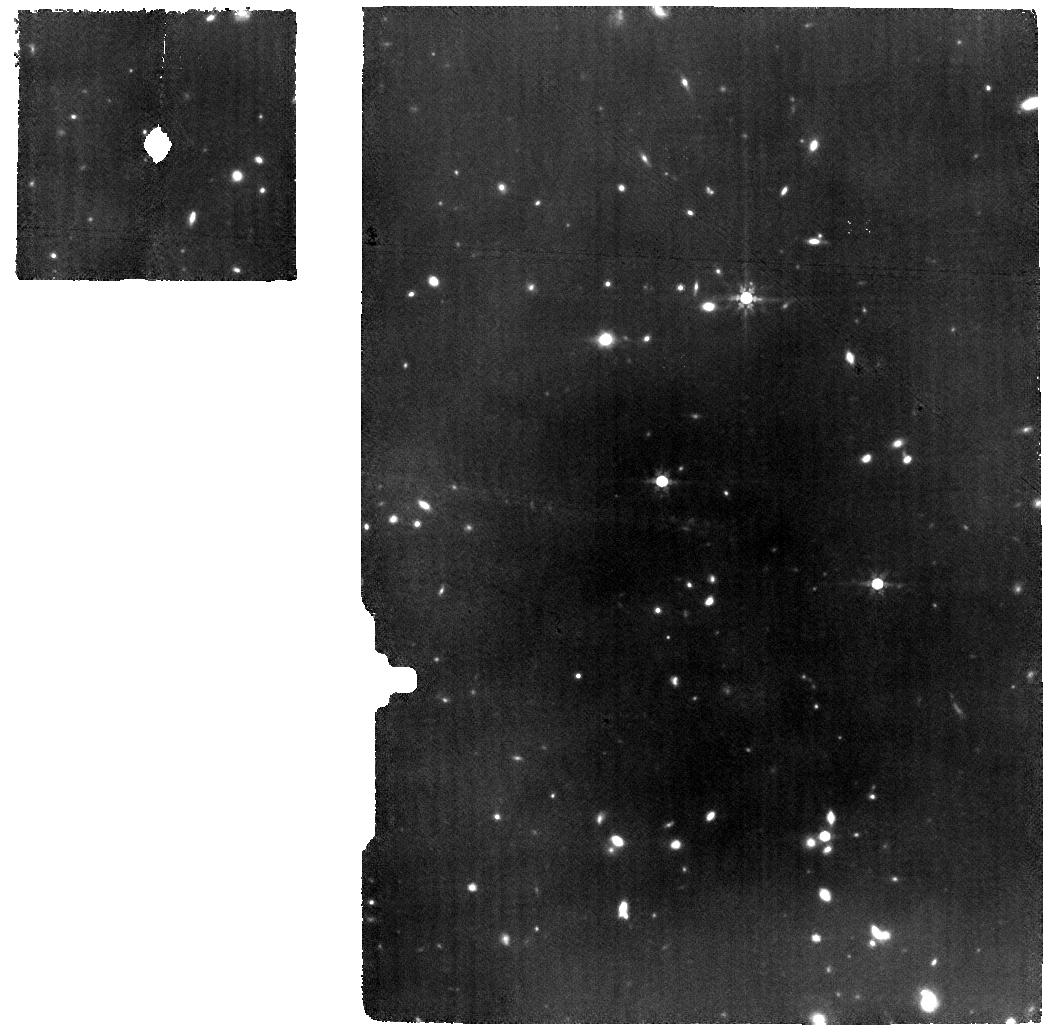
Target: B14-65666. Instrument: MIRI. Filter: F770W. Exposure: 6.3 h. Observation ID: jw01284-o005_t003_miri_f770w

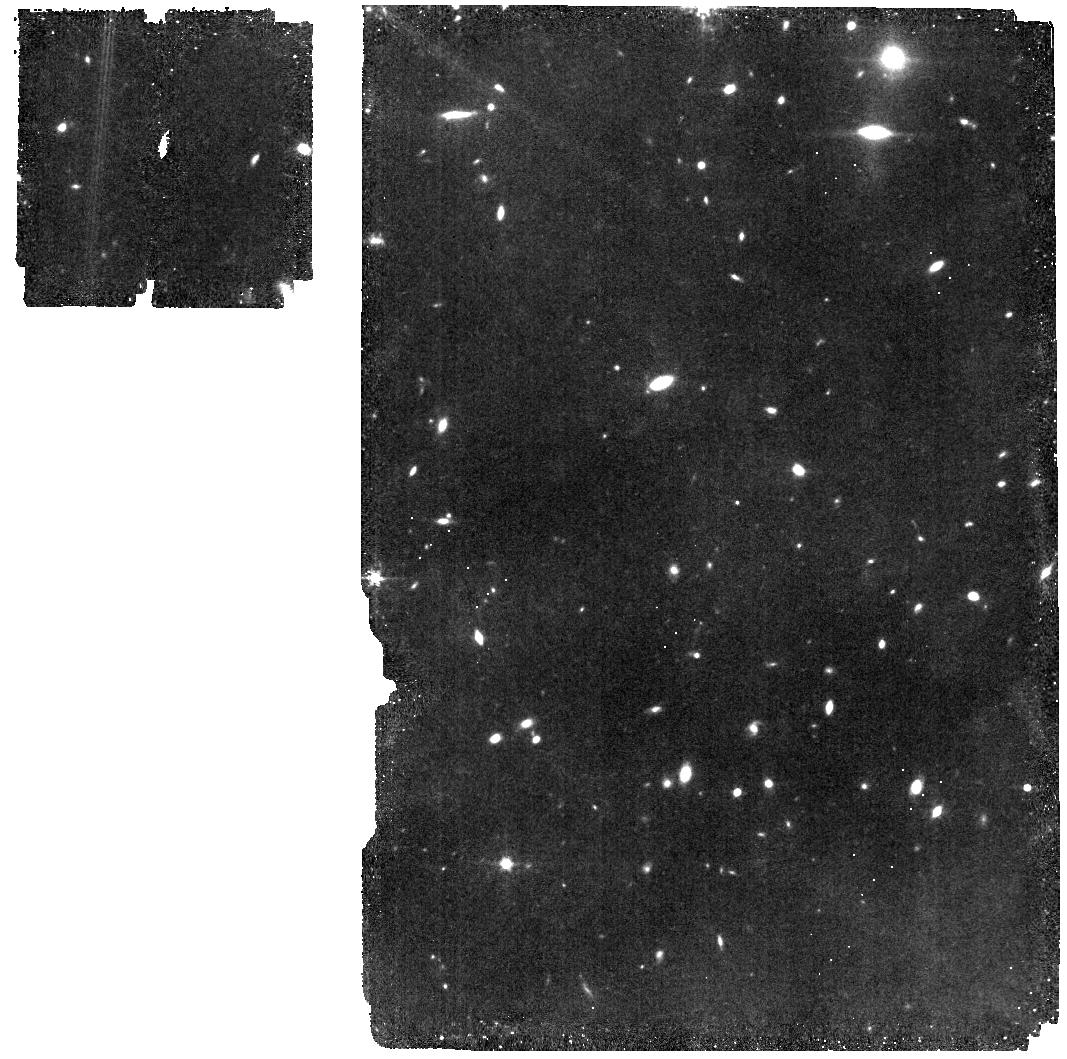
Target: B14-65666-IMA. Instrument: MIRI. Filter: F560W. Exposure: 45 min. Observation ID: jw01284-o006_t004_miri_f560w

MIRI IFS of COSMOS sources COS-zs7-1 and B14-65666 (PI: Colina Robledo, Luis)

The sources included in this proposal have an observation ID: WRIGHT_0101 and WRIGHT_0102. MIRI is the only instrument onboard JWST able to detect the H-alpha line for sources at redshifts beyond 7, the key diagnostic line to establish the instantaneous star formation, as well as the Ly-alpha and ionizing continuum escape fractions for sources during the Epoch of Reionization (EoR) of the universe. Deep MIRI spectroscopy of the H-alpha line with the medium resolution integral field spectrograph (MRS) of the sources COS-zs7-1 and B14-65666 will be obtained. In addition, mid-IR imaging (F560W) of the host galaxies and surrounding fields, as well as simultaneous MIRI imaging of nearby fields will be taken.